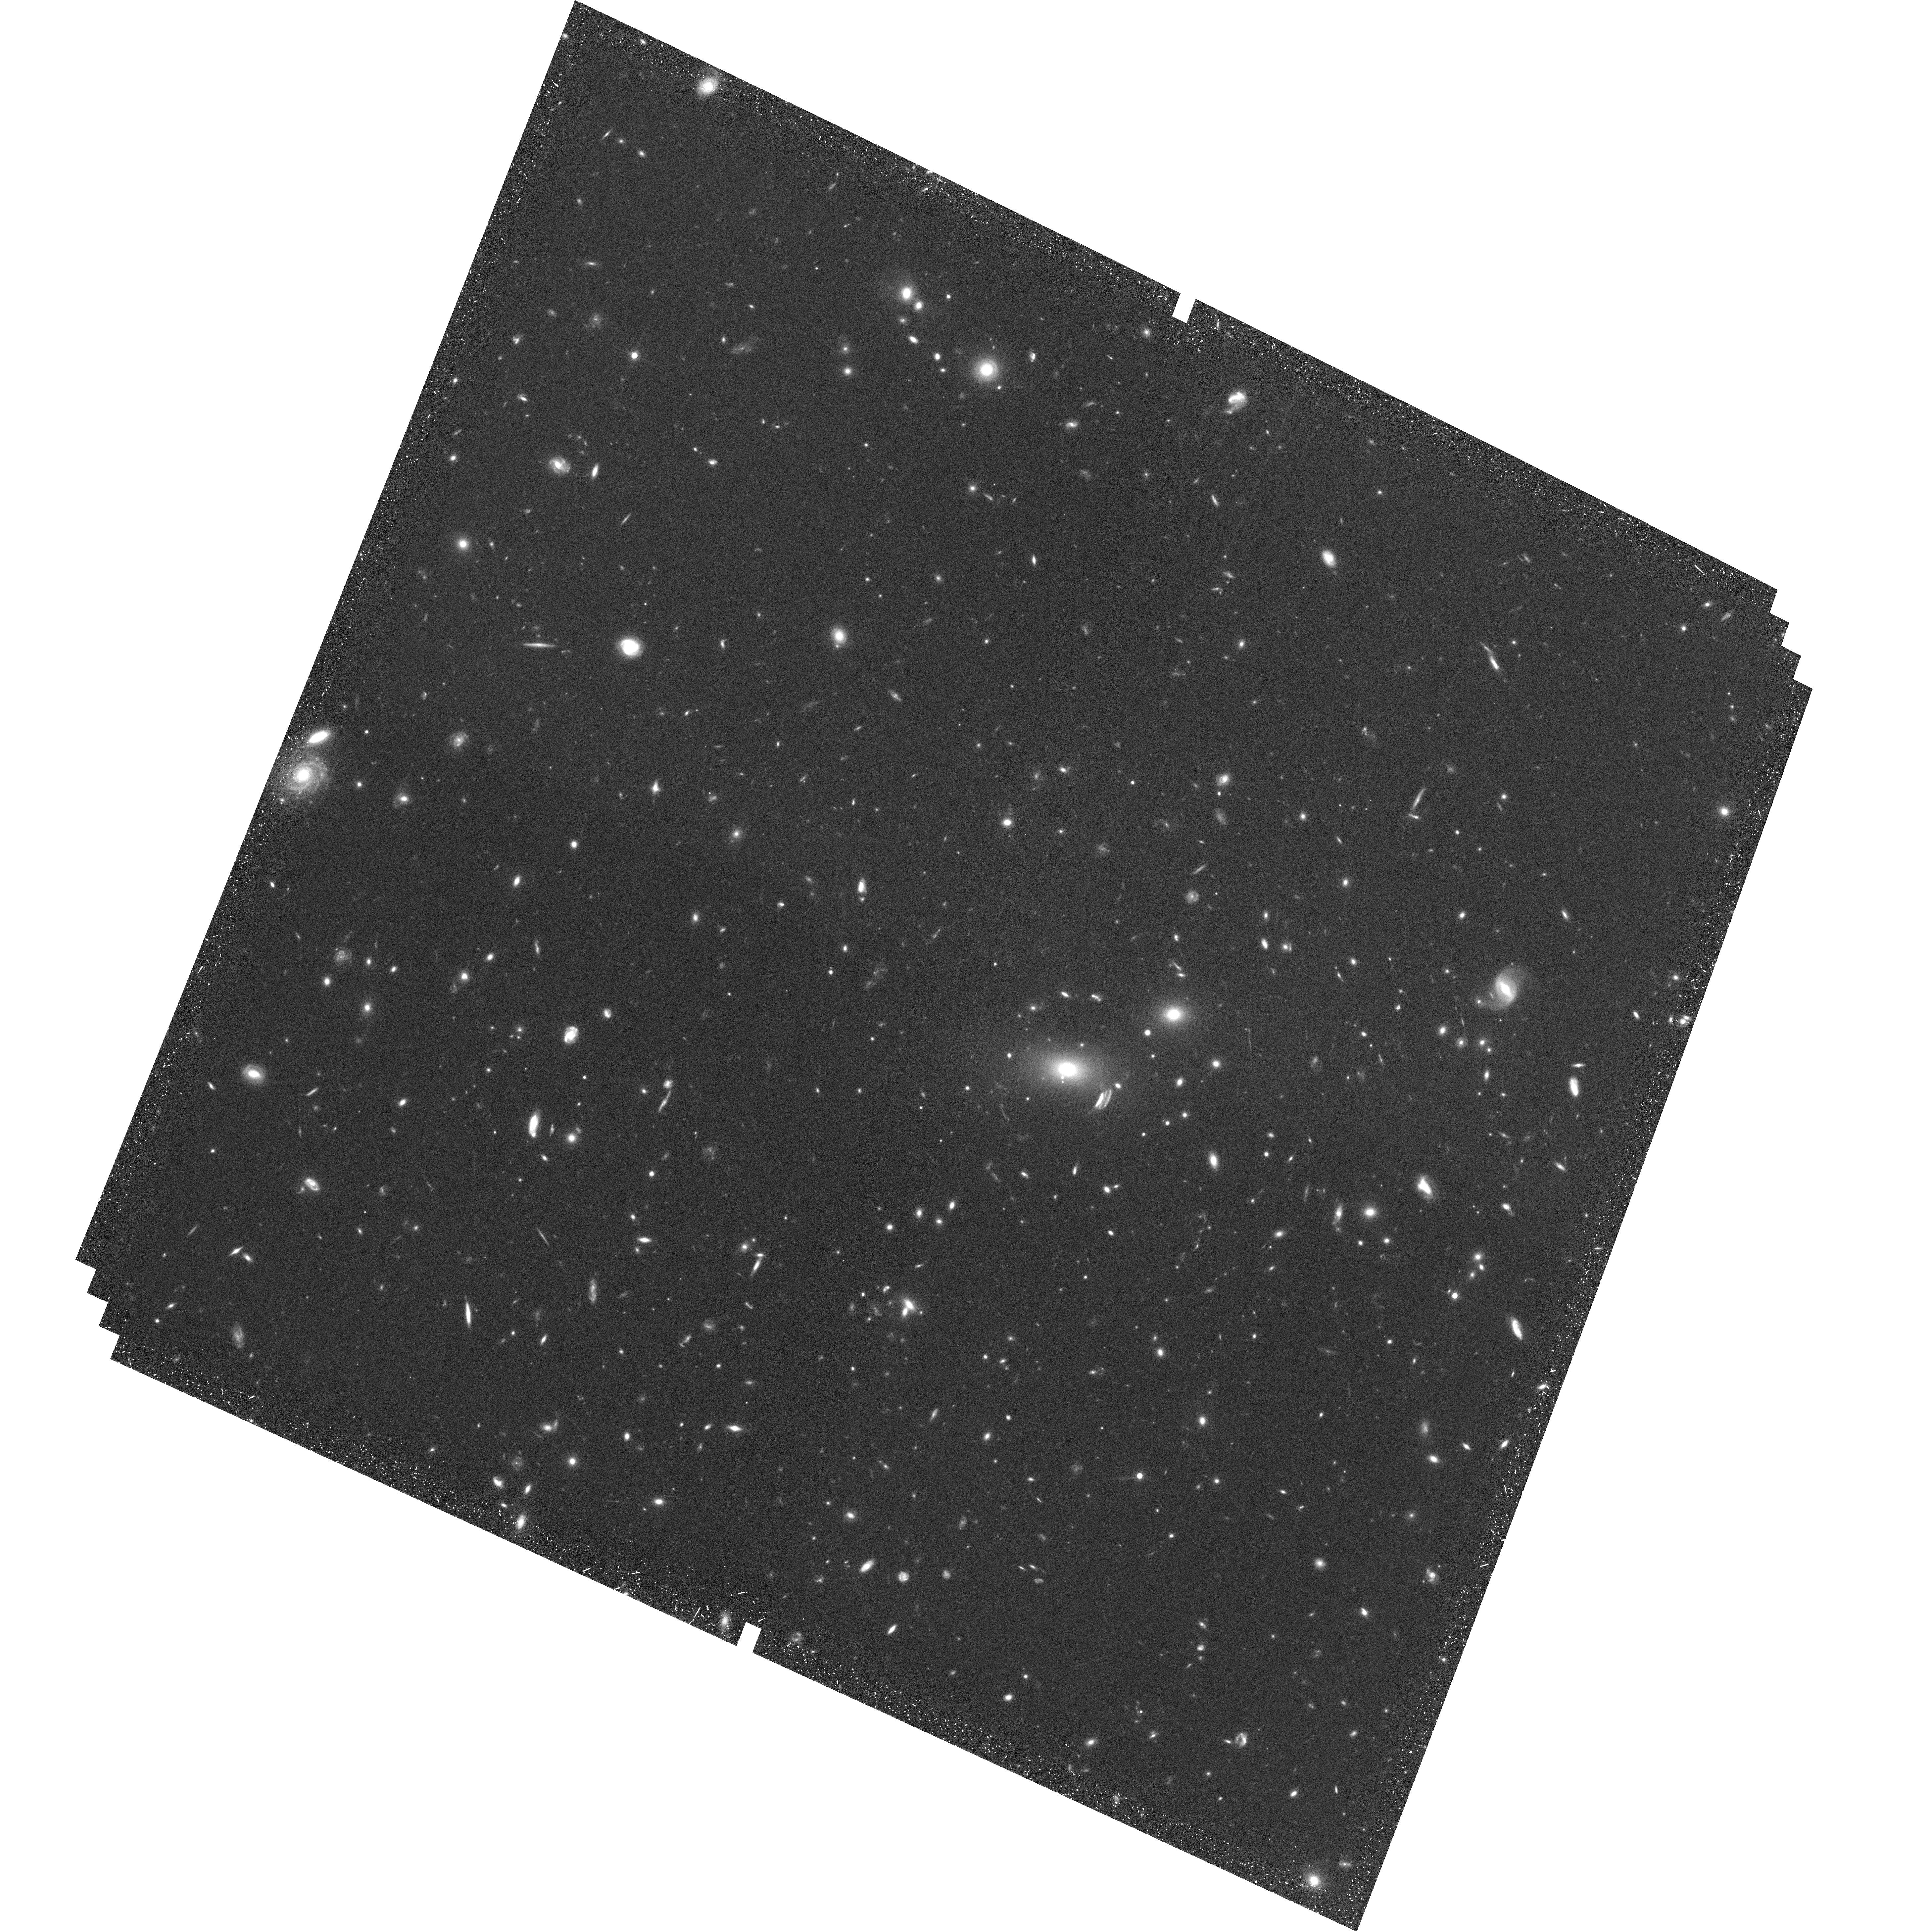
Target: MACSJ0257-2325. Instrument: ACS/WFC. Filter: F814W. Exposure: 36 min. Observation ID: hst_10493_02_acs_wfc_f814w_j9dd02

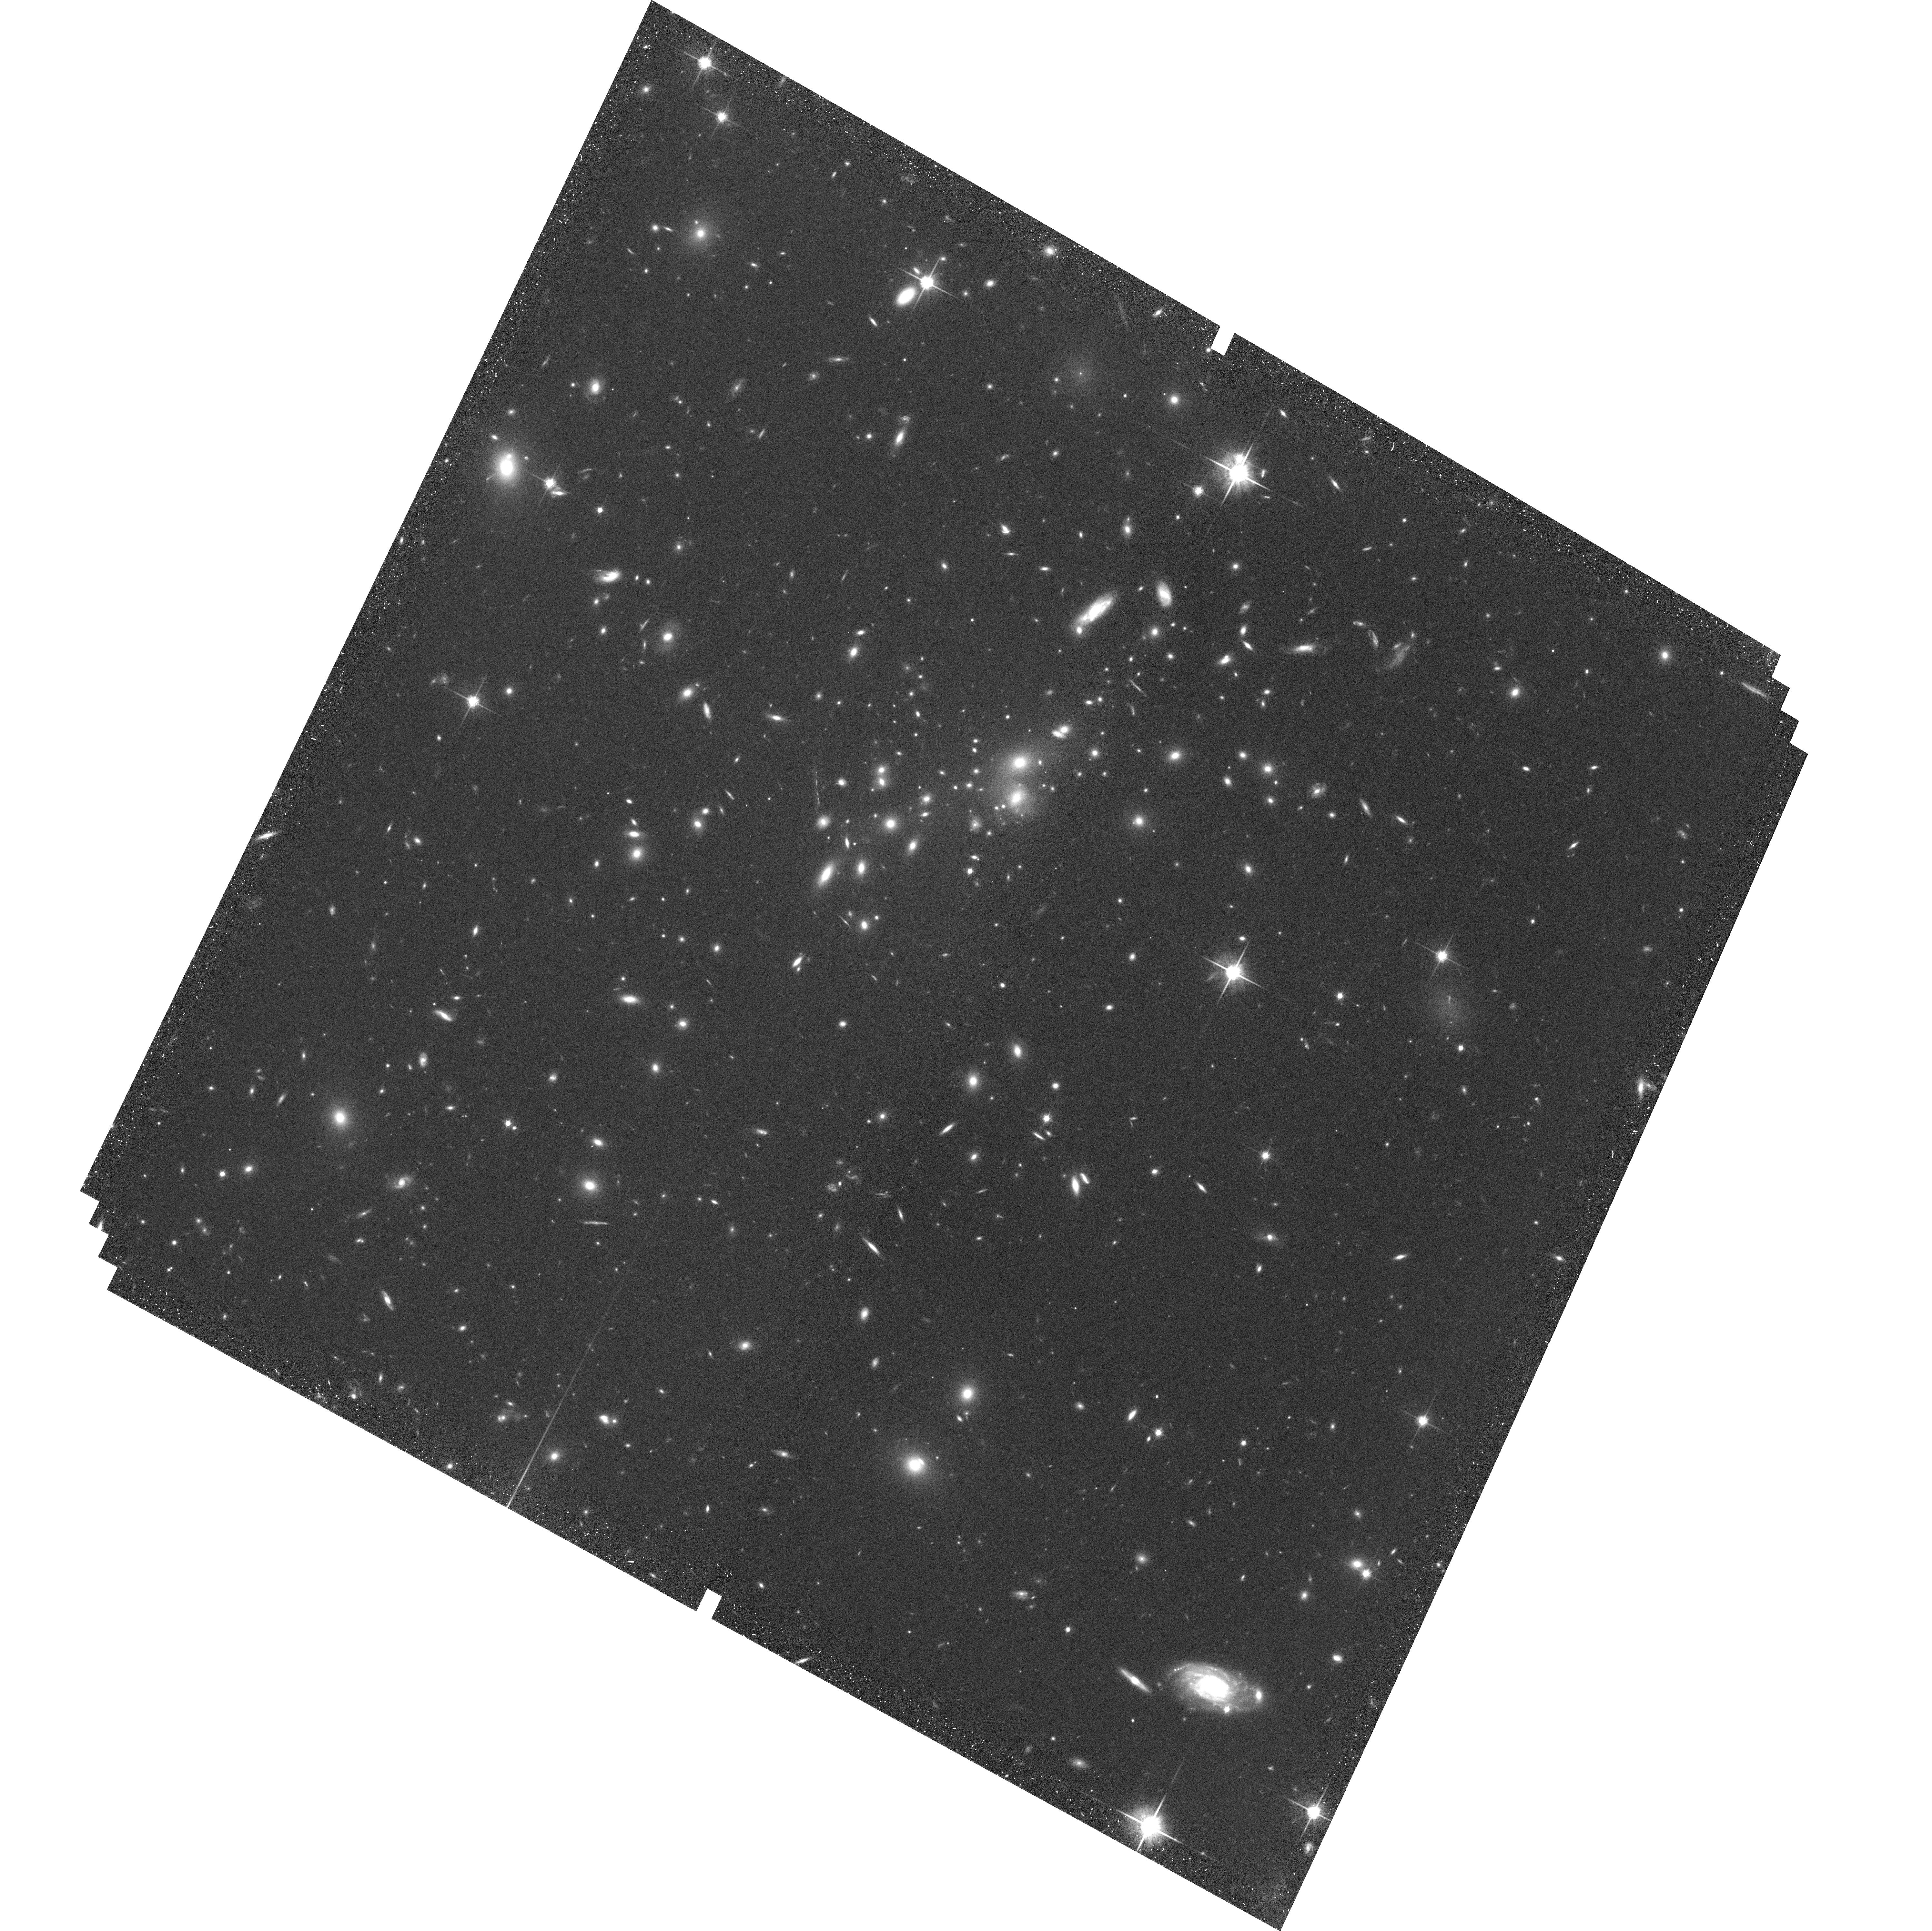
Target: MS0451.6-0305. Instrument: ACS/WFC. Filter: F814W. Exposure: 36 min. Observation ID: hst_10493_14_acs_wfc_f814w_j9dd14

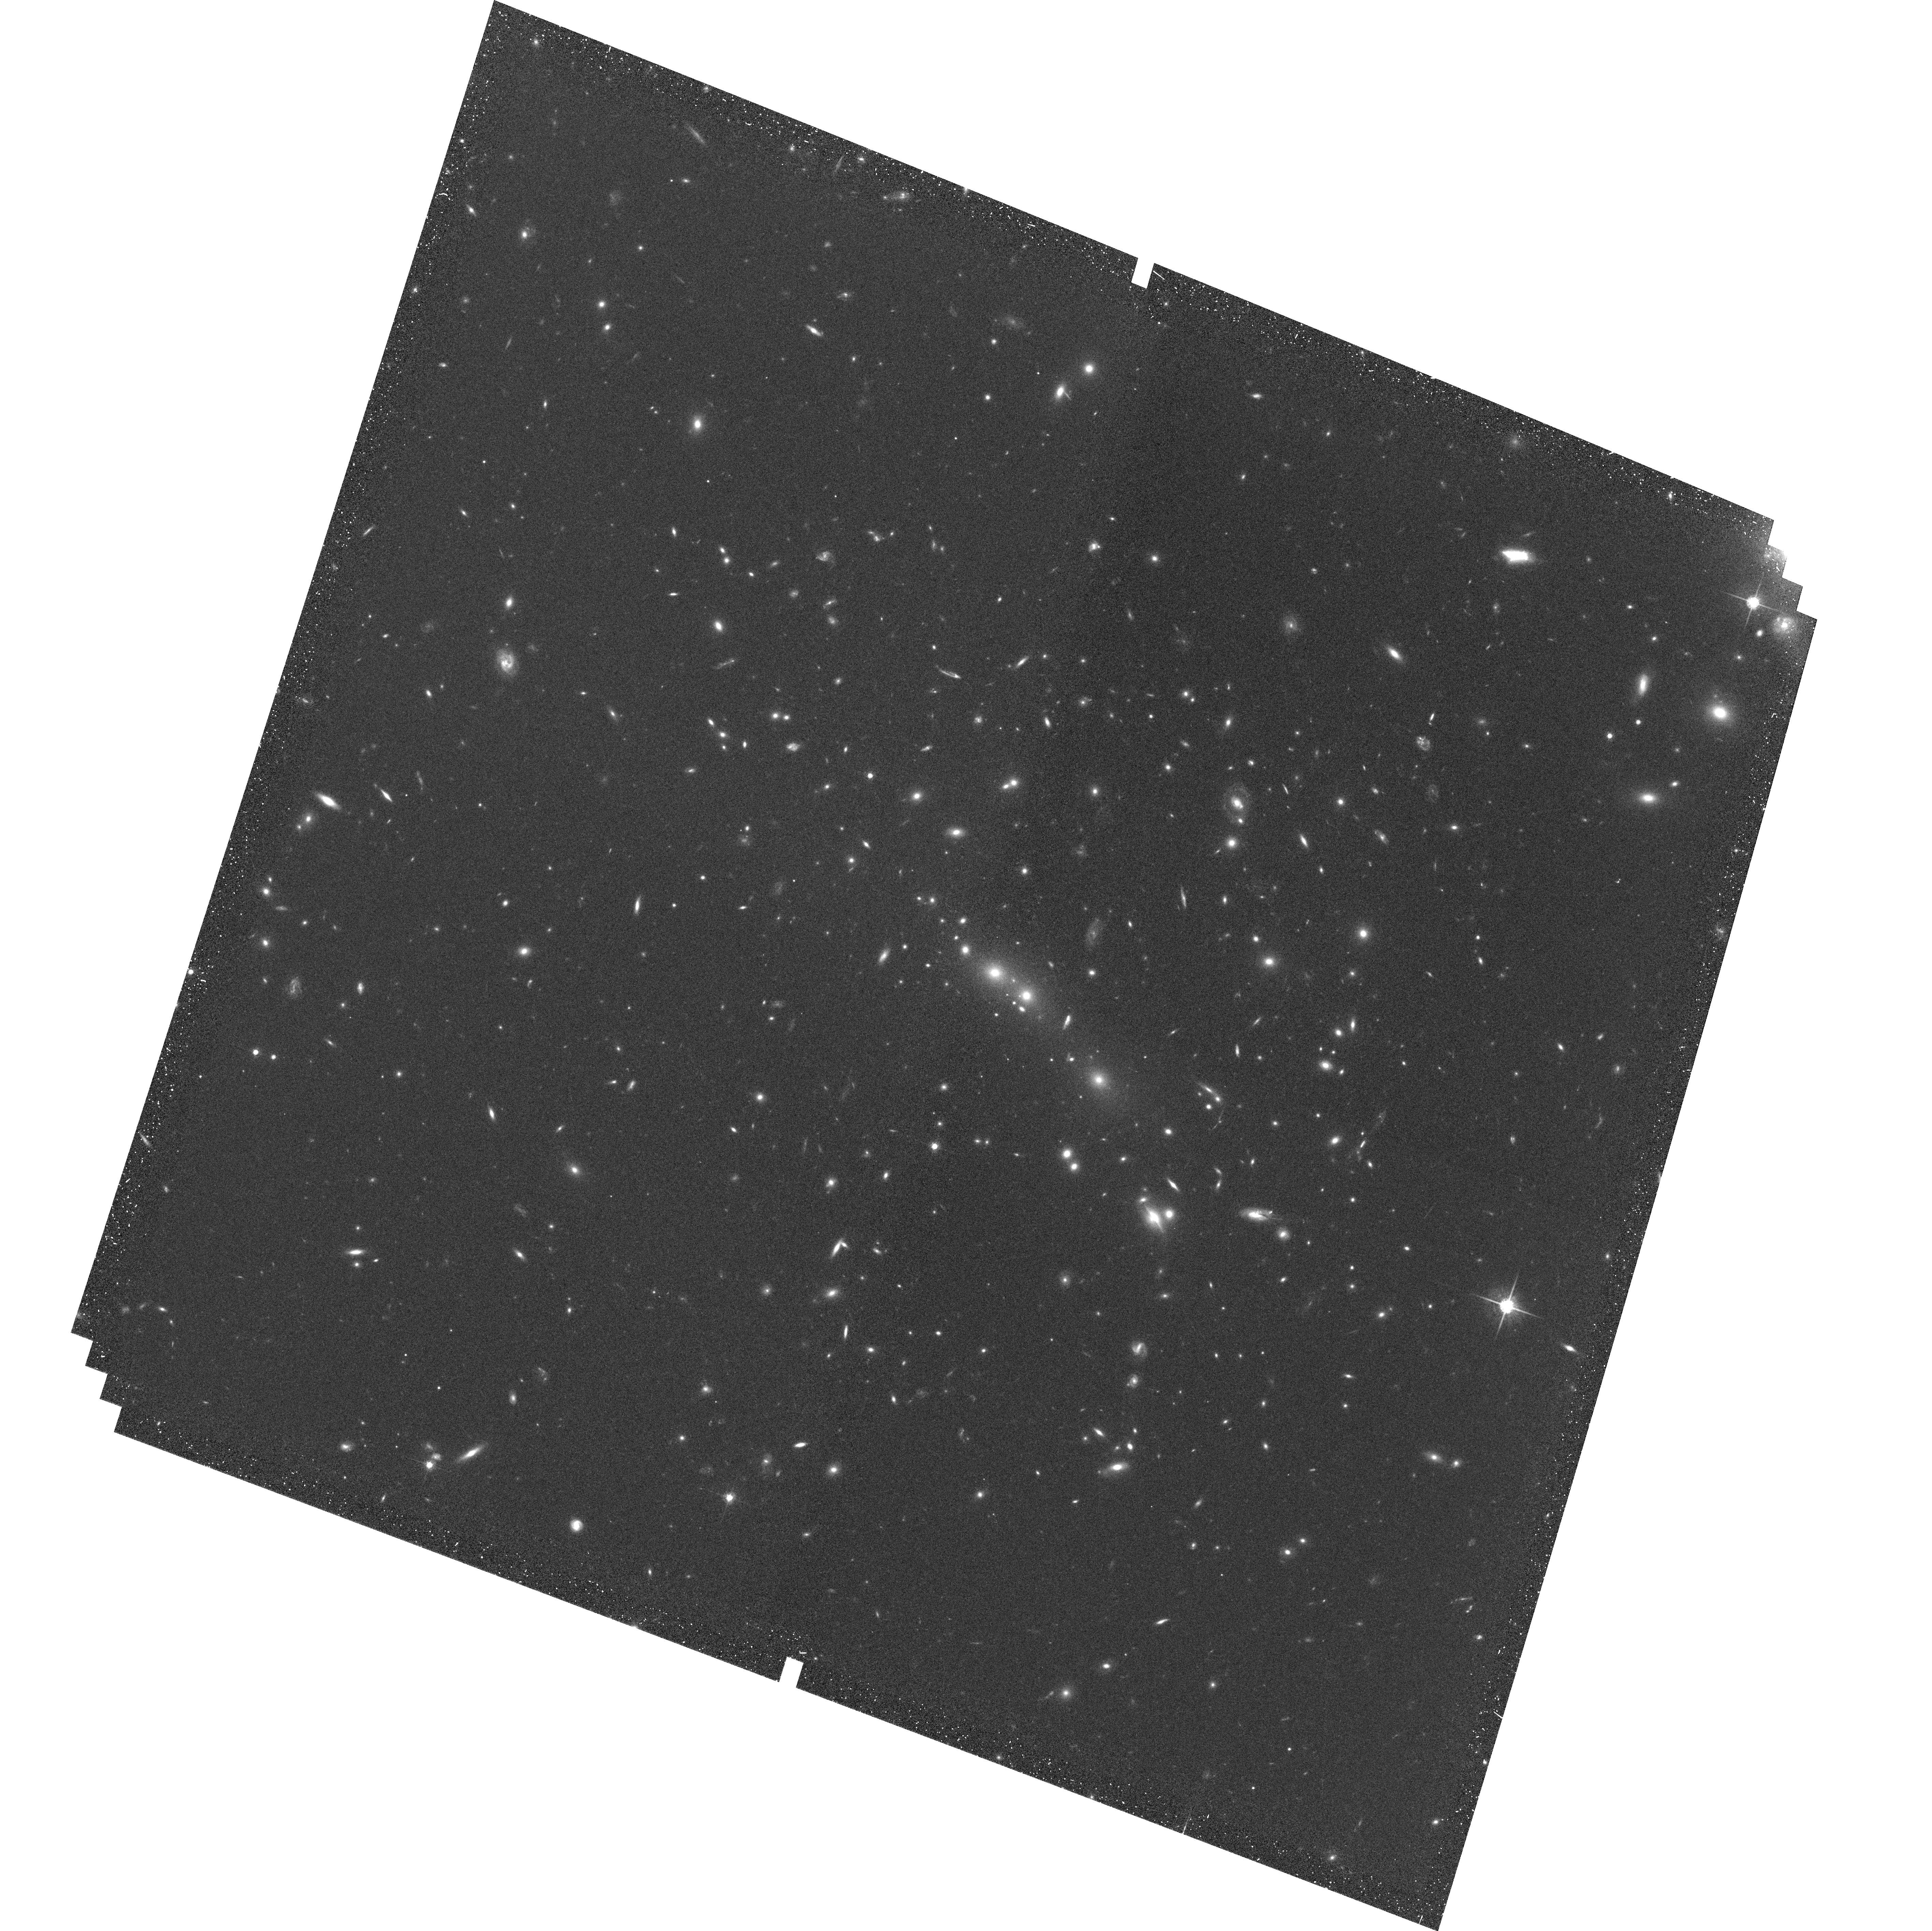
Target: MS0016.5+1654. Instrument: ACS/WFC. Filter: F775W. Exposure: 36 min. Observation ID: hst_10493_13_acs_wfc_f775w_j9dd13

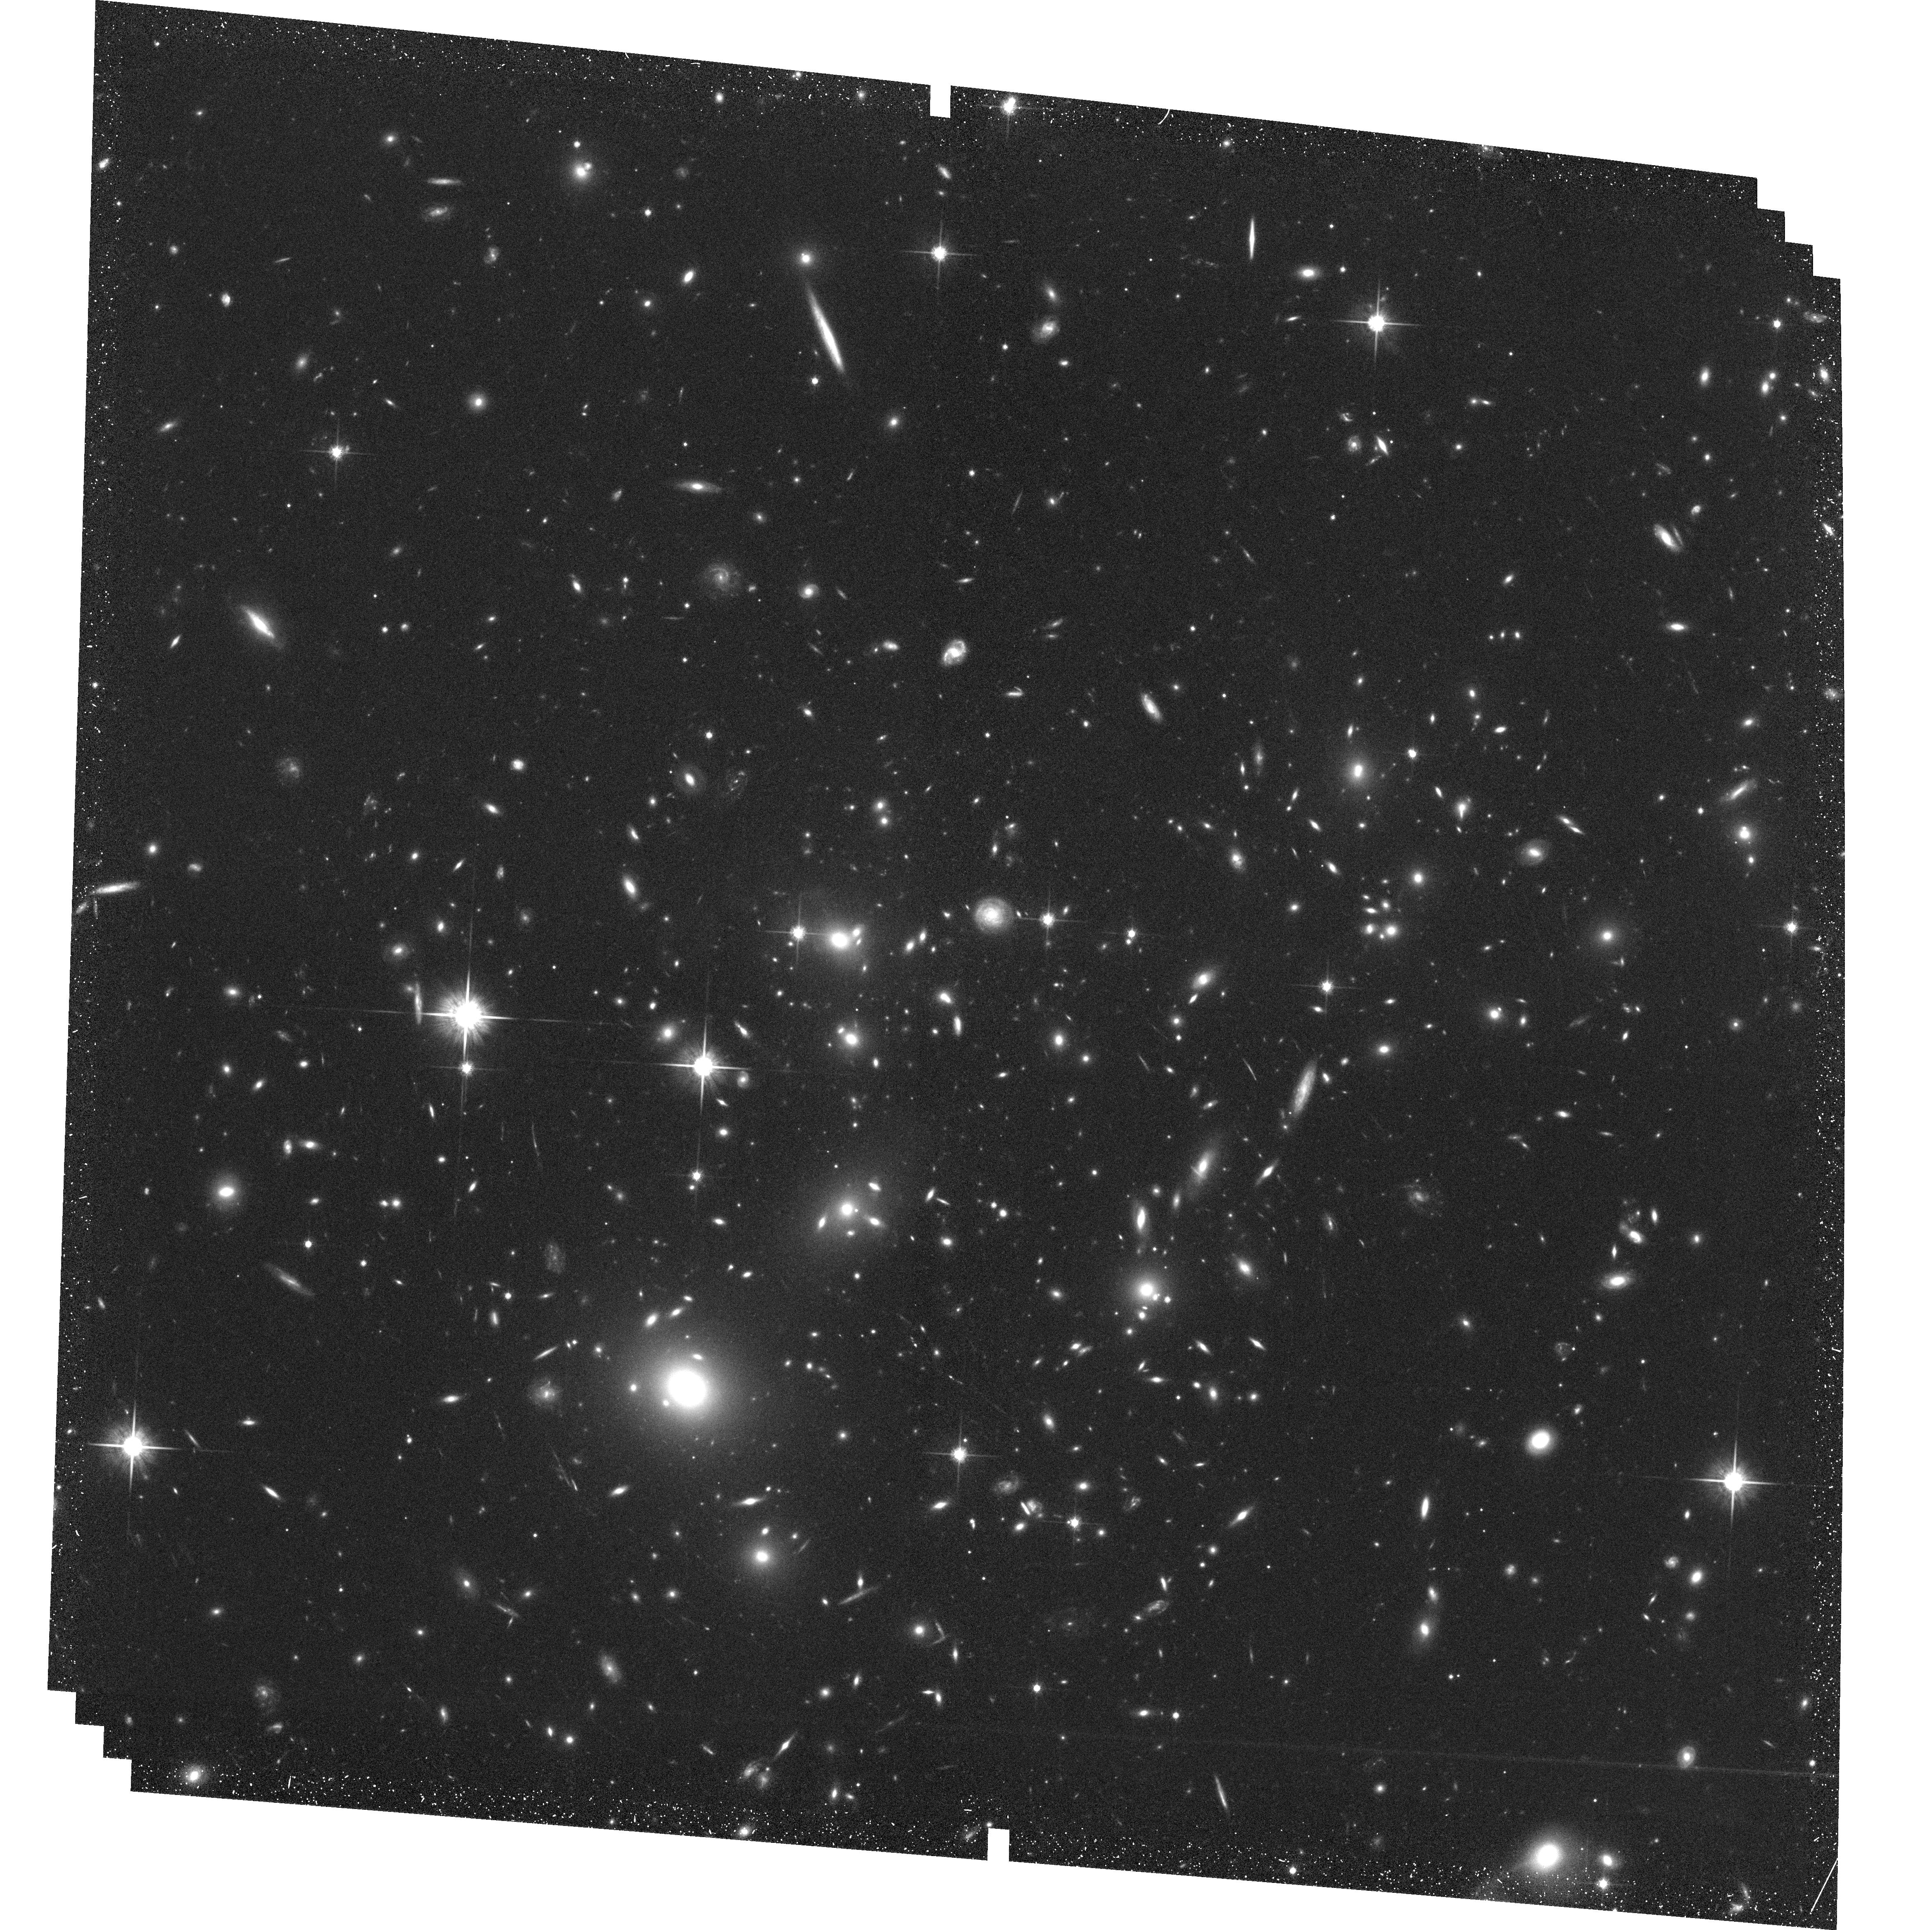
Target: MACSJ0717+3745. Instrument: ACS/WFC. Filter: F814W. Exposure: 37 min. Observation ID: hst_10493_04_acs_wfc_f814w_j9dd04

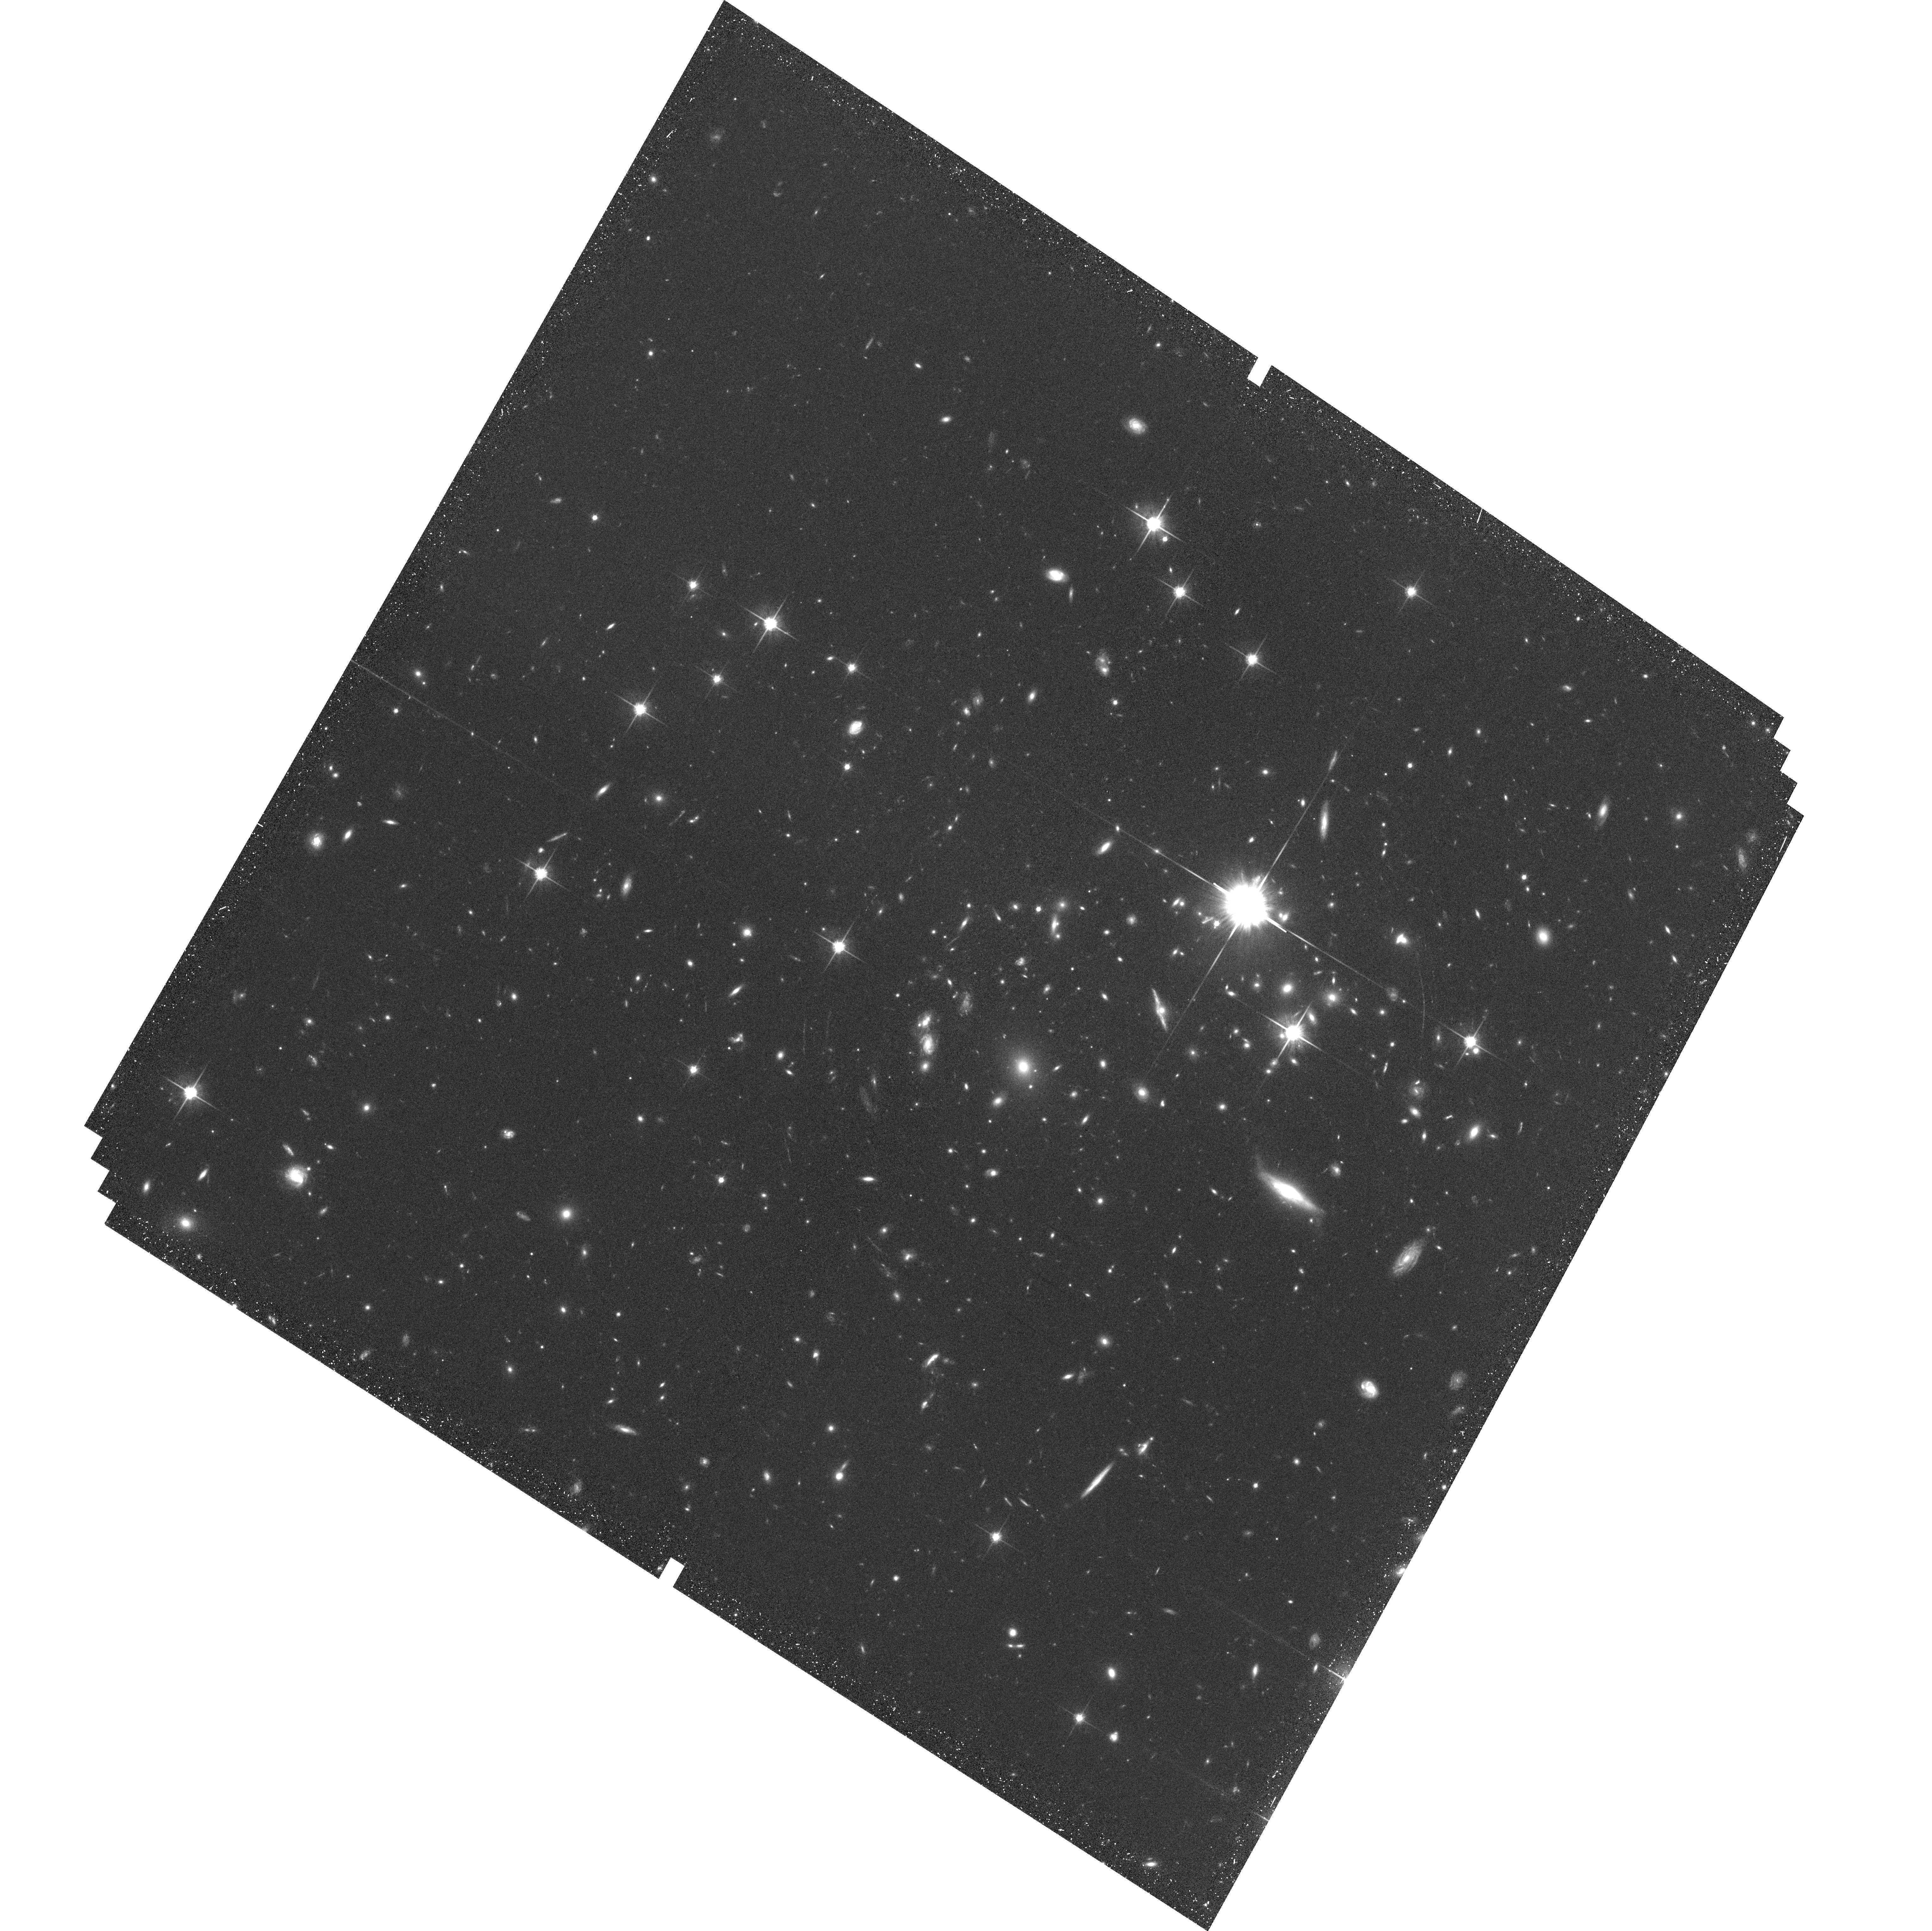
Target: MACSJ0744+3927. Instrument: ACS/WFC. Filter: F814W. Exposure: 37 min. Observation ID: hst_10493_05_acs_wfc_f814w_j9dd05

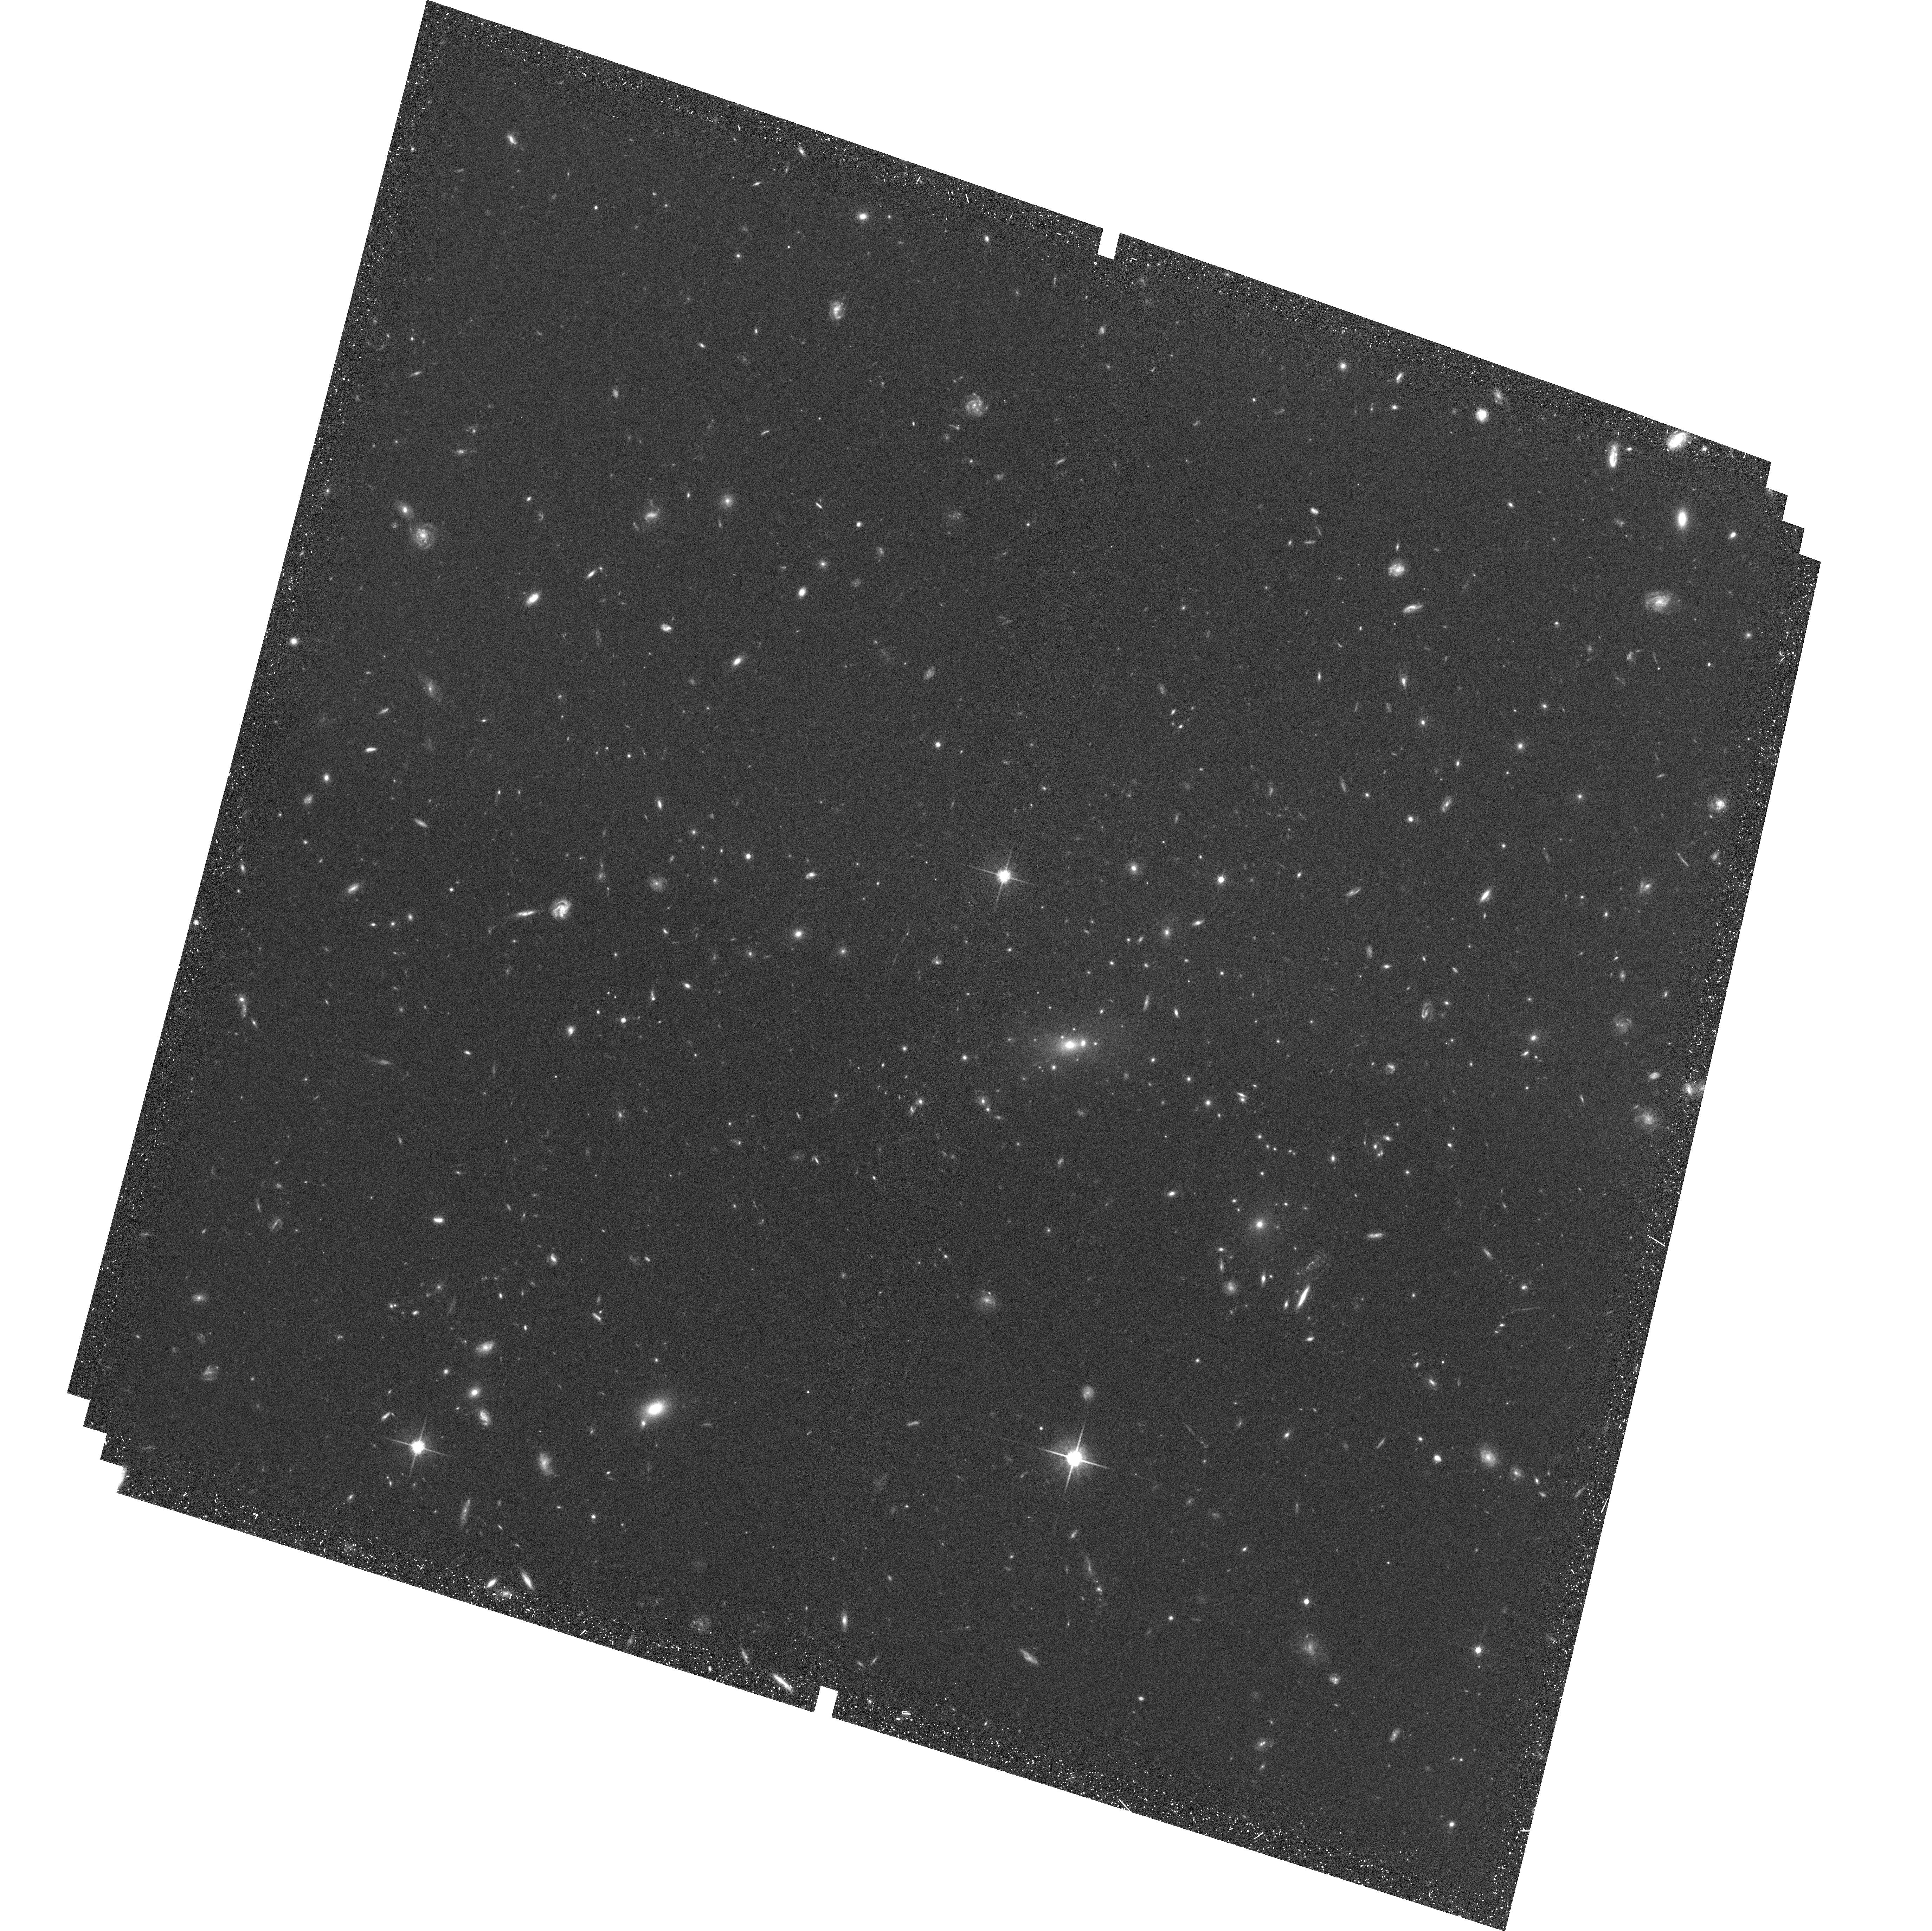
Target: CLJ1226.9+3332. Instrument: ACS/WFC. Filter: F814W. Exposure: 37 min. Observation ID: hst_10493_11_acs_wfc_f814w_j9dd11

A Survey for Supernovae in Massive High-Redshift Clusters (PI: Gal-Yam, Avishay)

We propose to measure, to an unprecedented 30% accuracy, the SN-Ia rate in a sample of massive z=0.5-0.9 galaxy clusters. The SN-Ia rate is a poorly known observable, especially at high z, and in cluster environments. The SN rate and its redshift dependence can serve as powerful discrimiminants for a number of key issues in astrophysics and cosmology. Our observations will: 1. Put clear constraints on the characteristic SN-Ia "delay time, " the typical time between the formation of a stellar population and the explosion of some of its members as SNe-Ia. Such constraints can exclude entire categories of SN-Ia progenitor models, since different models predict different delays. 2. Help resolve the question of the dominant source of the high metallicity in the intracluster medium (ICM) - SNe-Ia, or core-collapse SNe from an early stellar population with a top-heavy IMF, perhaps those population III stars responsible for the early re-ionization of the Universe. Since clusters are excellent laboratories for studying enrichment (they generally have a simple star-formation history, and matter cannot leave their deep potentials), the results will be relevant for understanding metal enrichment in general, and the possible role of first generation stars in early Universal enrichment. 3. Reveal, via nuclear variability, the AGN fraction in clusters at this redshift, to be compared with the field AGN fraction. This will be valuable input for understanding black-hole demographics, AGN evolution, and ICM energetics. 4. Potentially discover intergalactic cluster SNe, which can trace the stripped stellar population at high z.